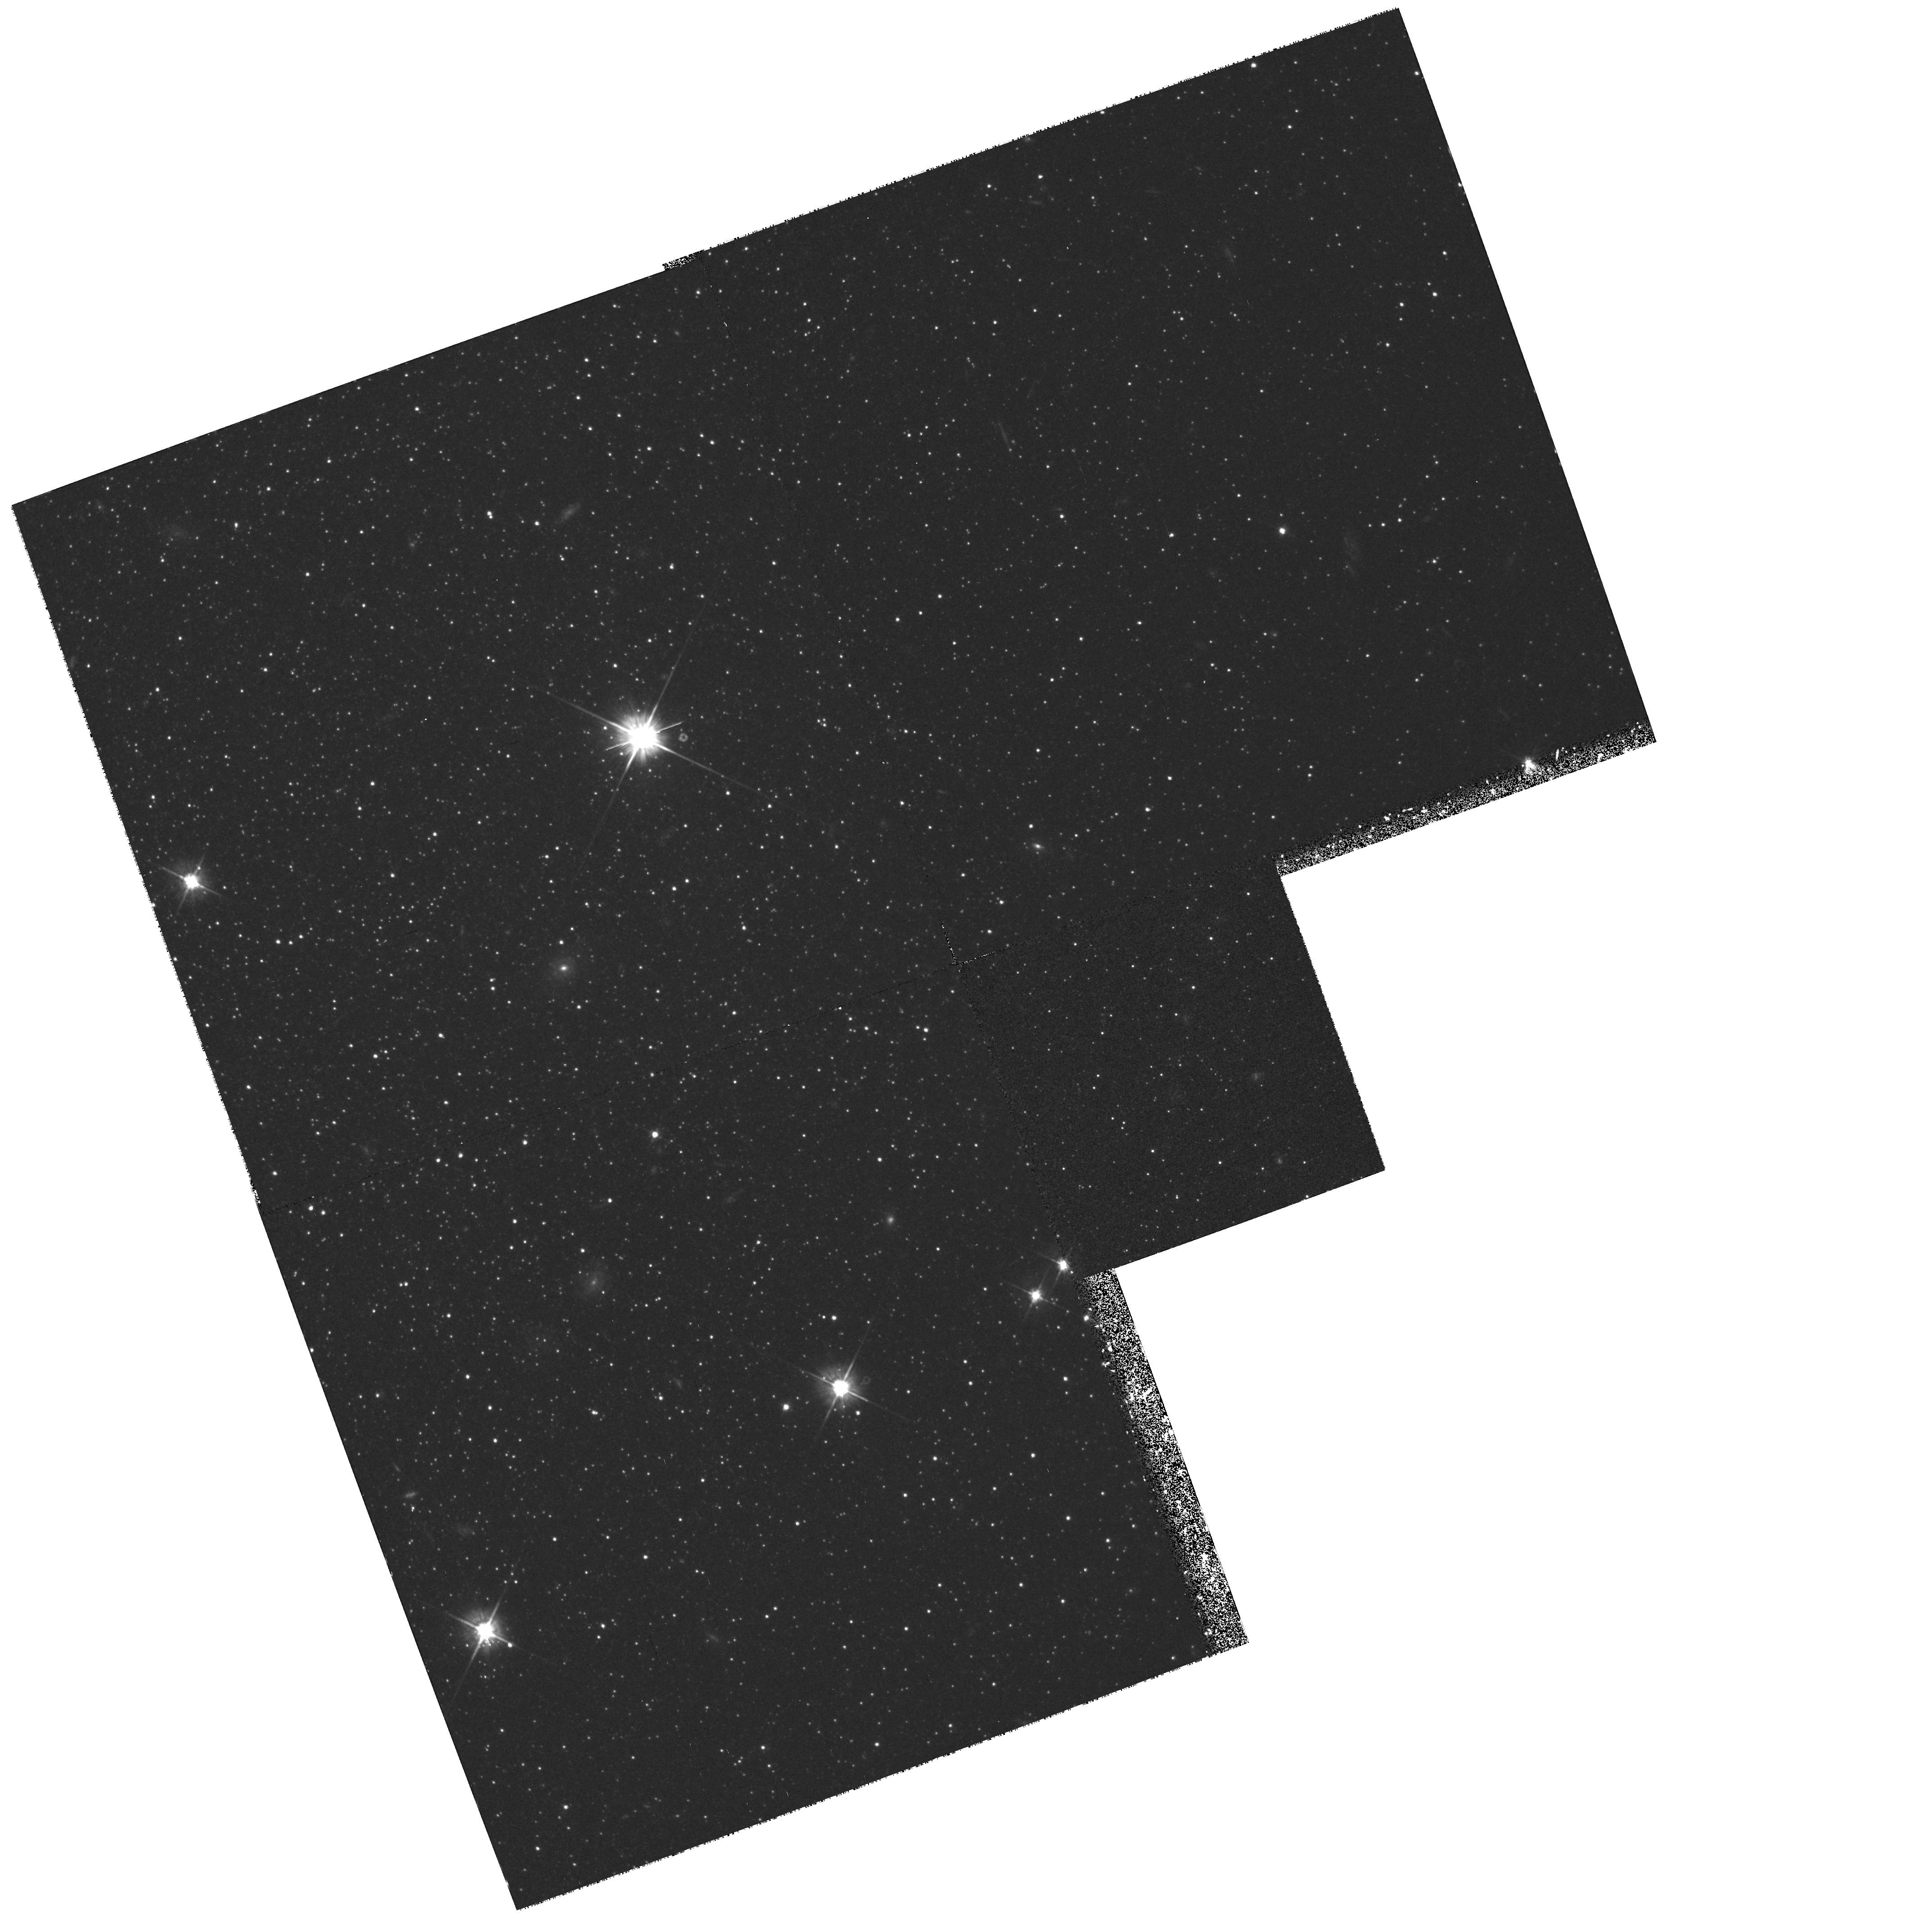
Target: ANDROMEDA-II
Instrument: WFPC2/PC
Filter: F555W
Exposure: 1.3 h
Observation ID: hst_6514_02_wfpc2_pc_f555w_u41r02

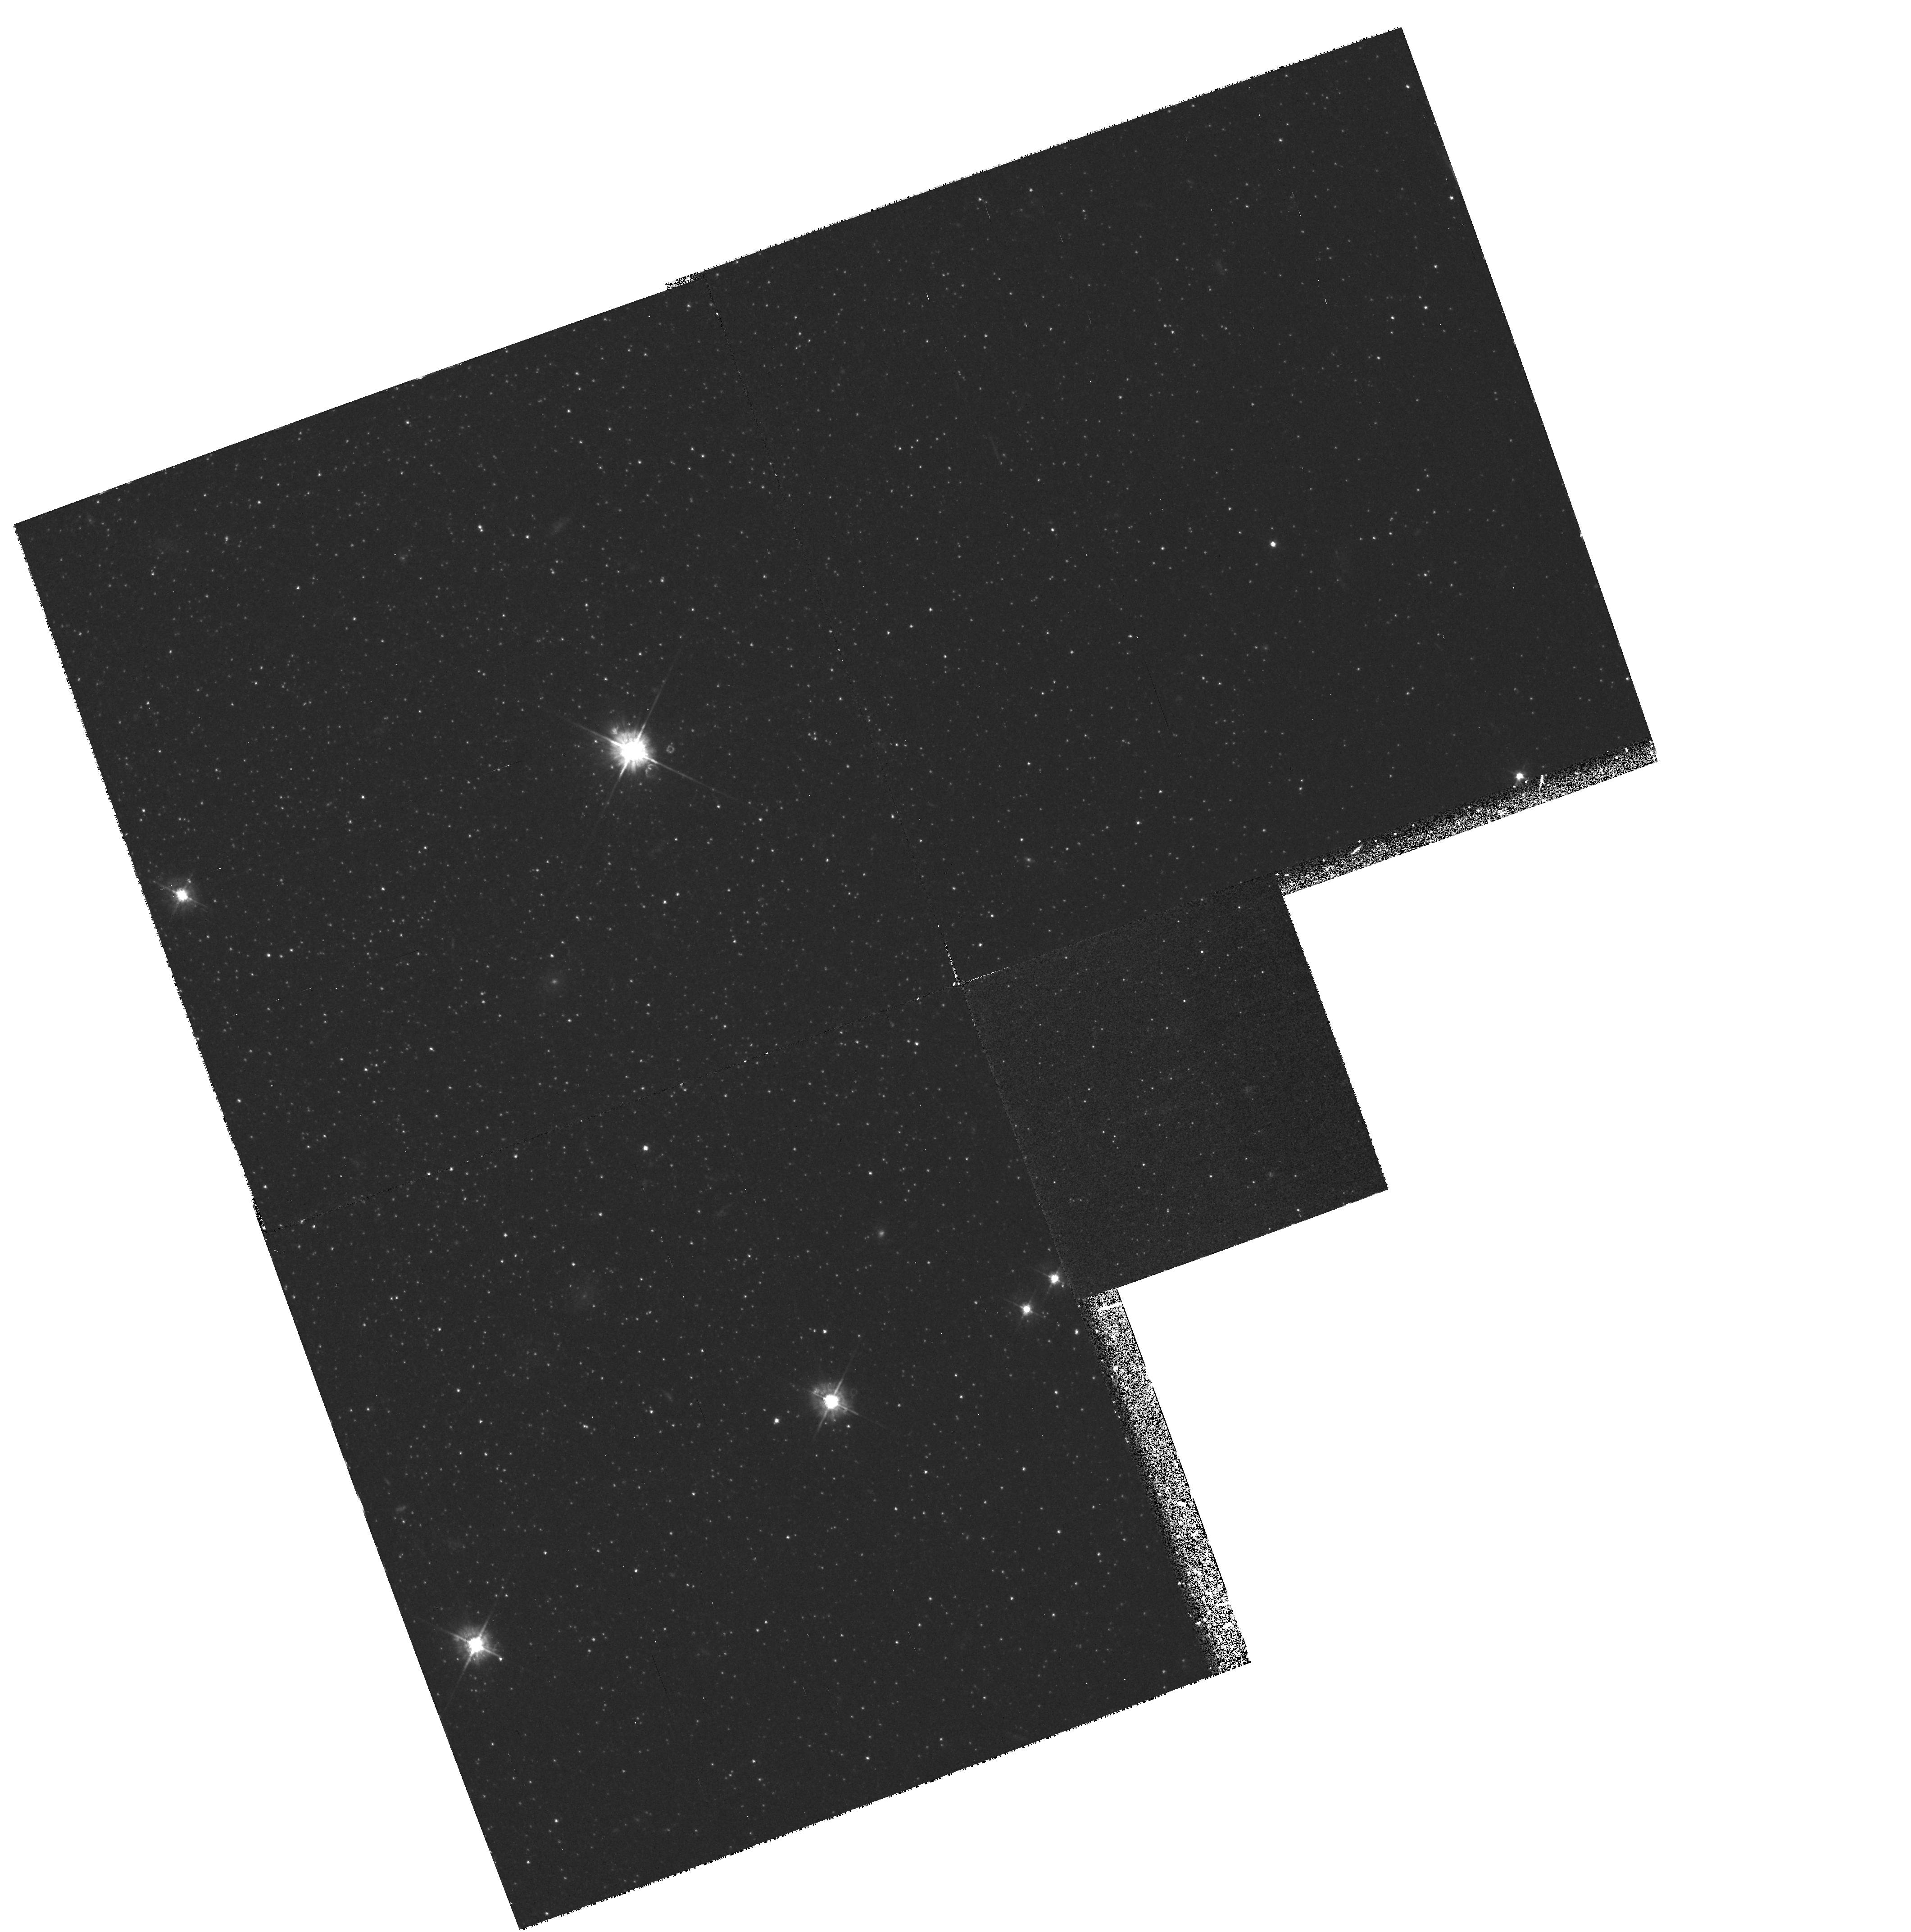
Target: ANDROMEDA-II
Instrument: WFPC2/PC
Filter: F450W
Exposure: 2.5 h
Observation ID: hst_6514_01_wfpc2_pc_f450w_u41r01

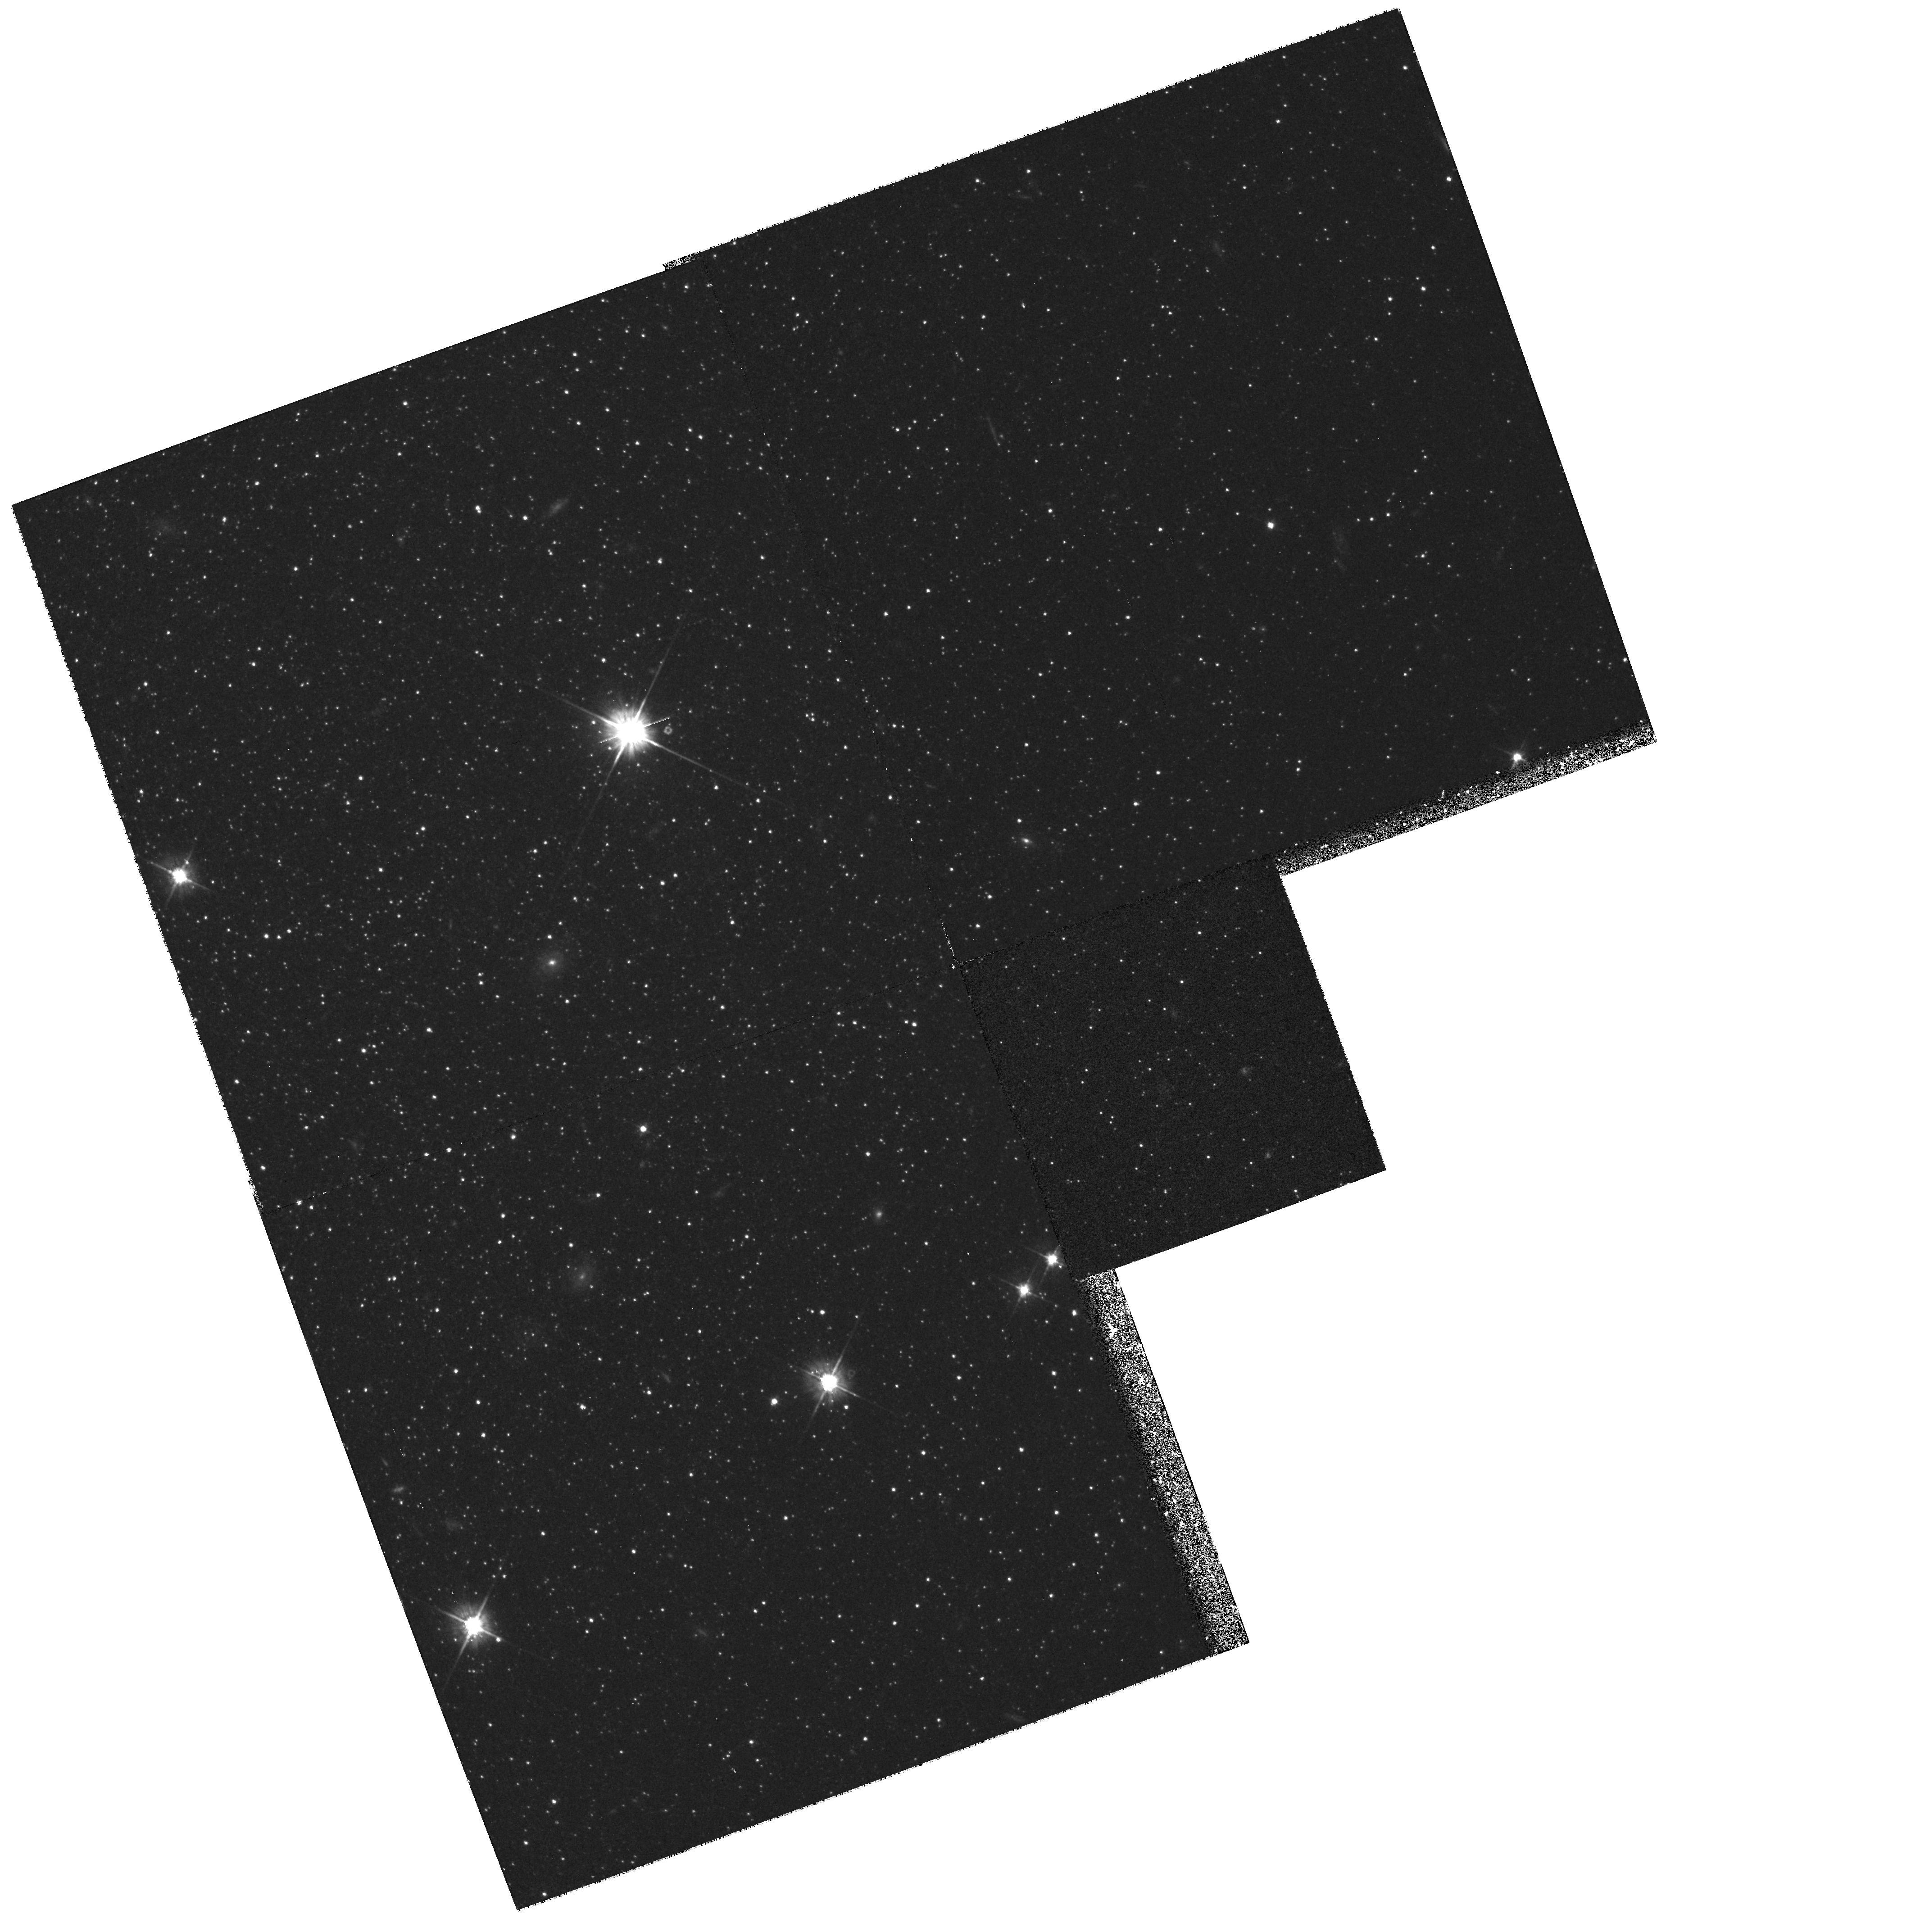
Target: ANDROMEDA-II
Instrument: WFPC2/PC
Filter: F555W
Exposure: 1 h
Observation ID: hst_6514_01_wfpc2_pc_f555w_u41r01

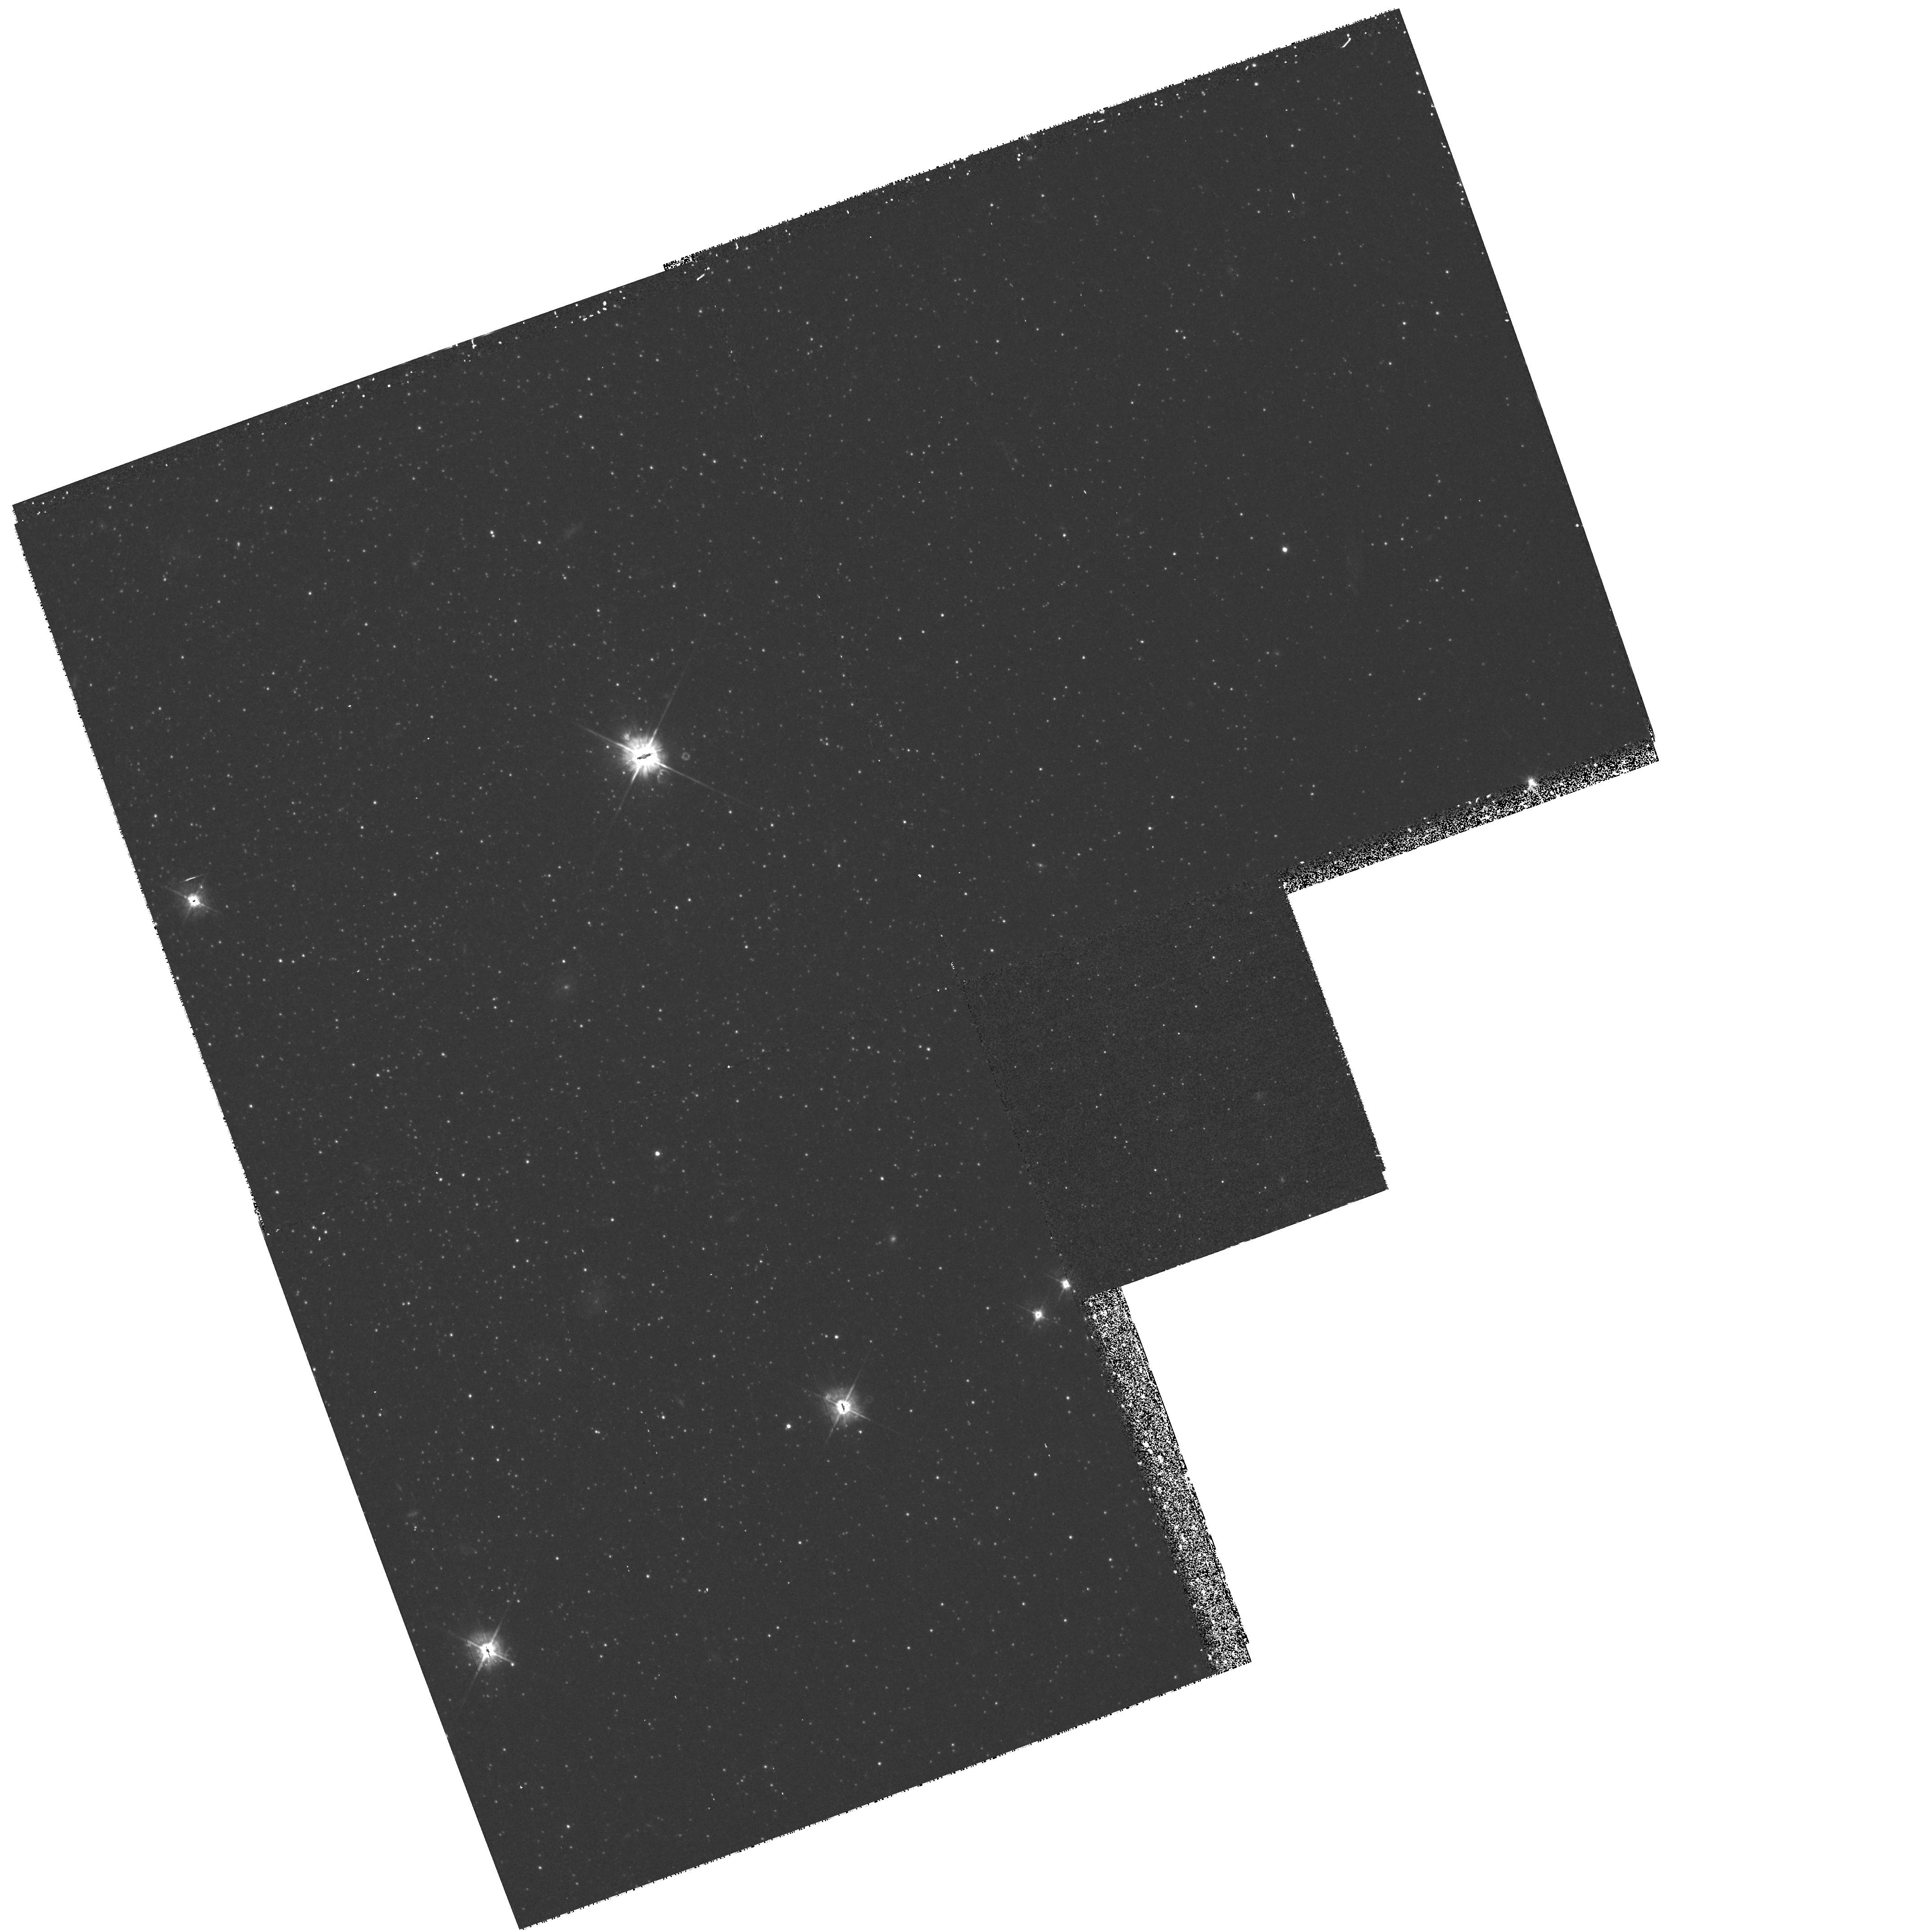
Target: ANDROMEDA-II
Instrument: WFPC2/PC
Filter: F450W
Exposure: 2.9 h
Observation ID: hst_6514_02_wfpc2_pc_f450w_u41r02

The Horizontal Branch of the M31 Dwarf Spheroidal Companion And II (PI: Da Costa, Gary Stewart)

The dwarf spheroidal (dSph) companions to the Galaxy show a large diversity in their horizontal branch (HB) morphologies, with many possessing redder HBs than would be expected from their metal abundances. This variety of HB types, which is also seen in the outer halo globular clusters, is often taken as indicating a large age range in the outer galactic halo. Our Cycle 4 results for And I, a dSph in the outer halo of M31, reveal that this dSph, like many of its galactic counterparts, also has a redder HB than expected for its abundance. This new result naturally leads to the speculation that the outer halo of M31 may also contain a significant range of ages, in a similar fashion to our Galaxy. However, determination of the HB morphologies of the two other dSphs in the outer halo of M31, And II and And III, is an essential requirement before this speculation can be pursued. Indeed with results only for And I, we cannot know whether the M31 outer halo contains the same diversity of HB types as the outer galactic halo, or is instead more homogeneous. We therefore sought HST time with WFPC2 primarily in order to determine the HB morphologies of both And II and And III. The TAC, however, granted time for observations of only one system which we have chosen to be And II. Additional results from this project will include comparison of HB and giant-branch- tip distances, improved estimates of abundance dispersions, estimates of the RR Lyrae star content, and limits on the fraction of younger stars since the observations will reveal any main sequence stars younger than 2-3 Gyr.